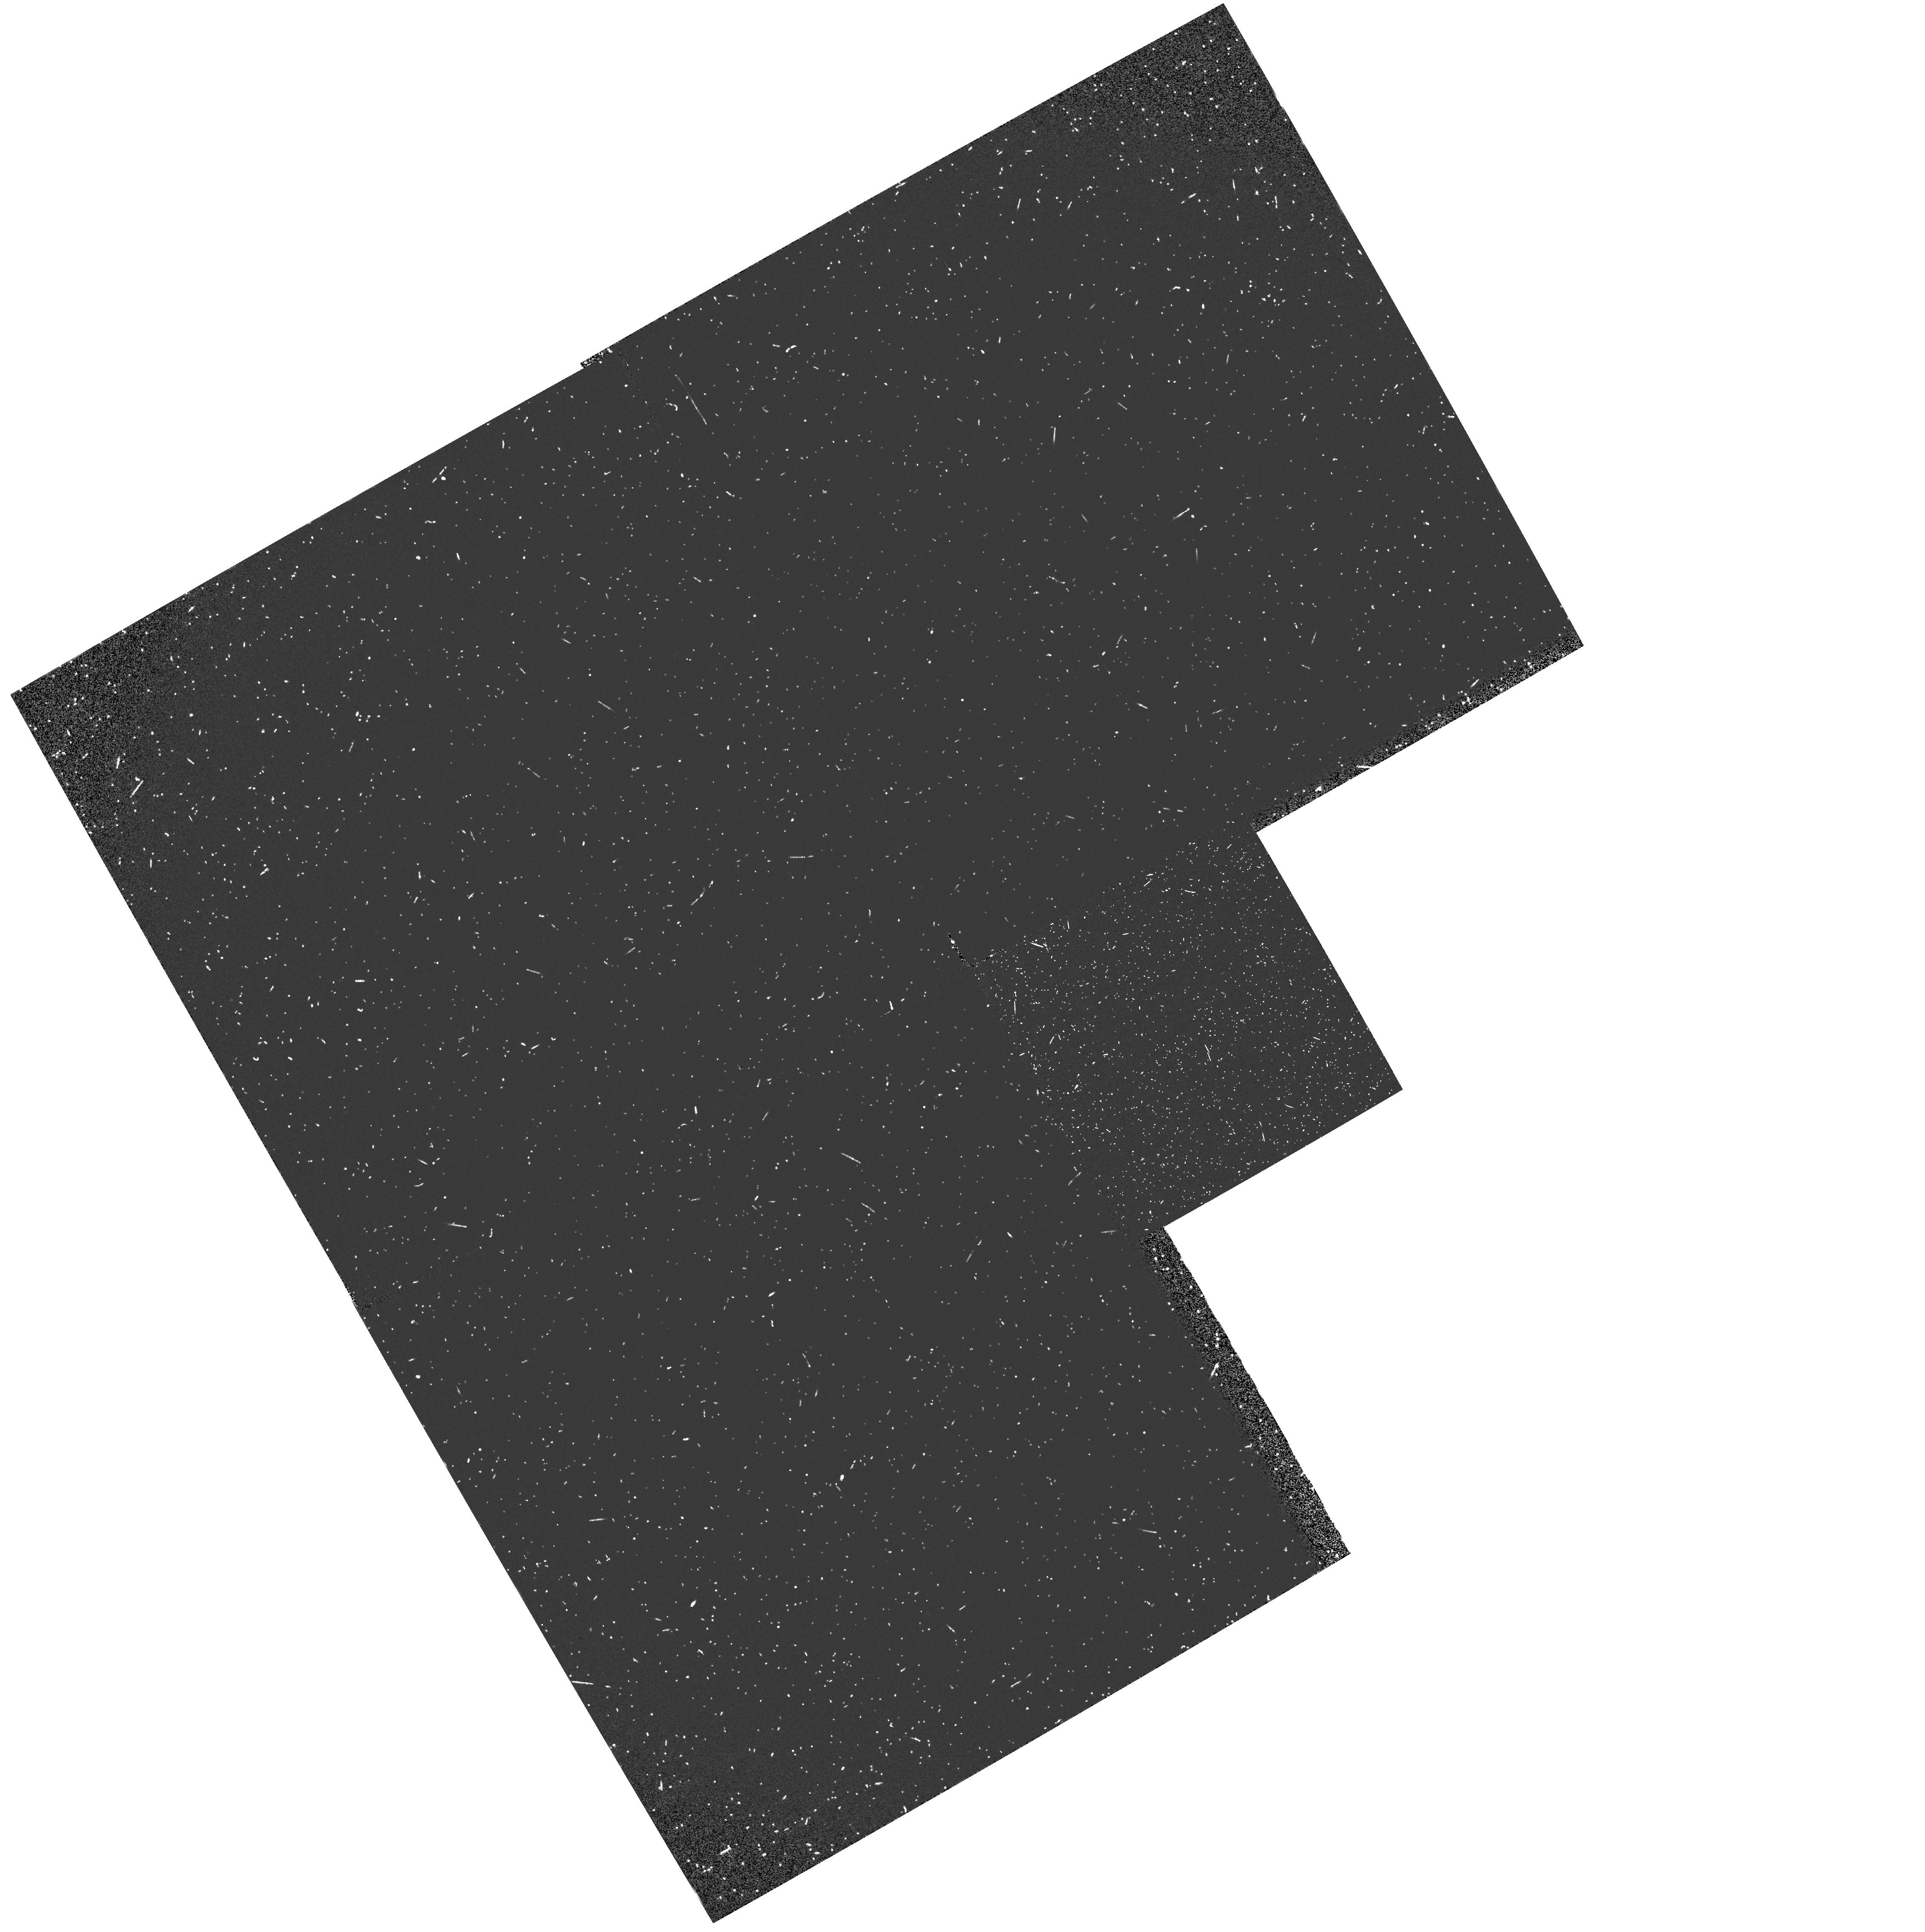
Target: M33-OB21-108-FIELD. Instrument: WFPC2/PC. Filter: F160BW. Exposure: 15 min. Observation ID: hst_5494_0d_wfpc2_pc_f160bw_u2g20d

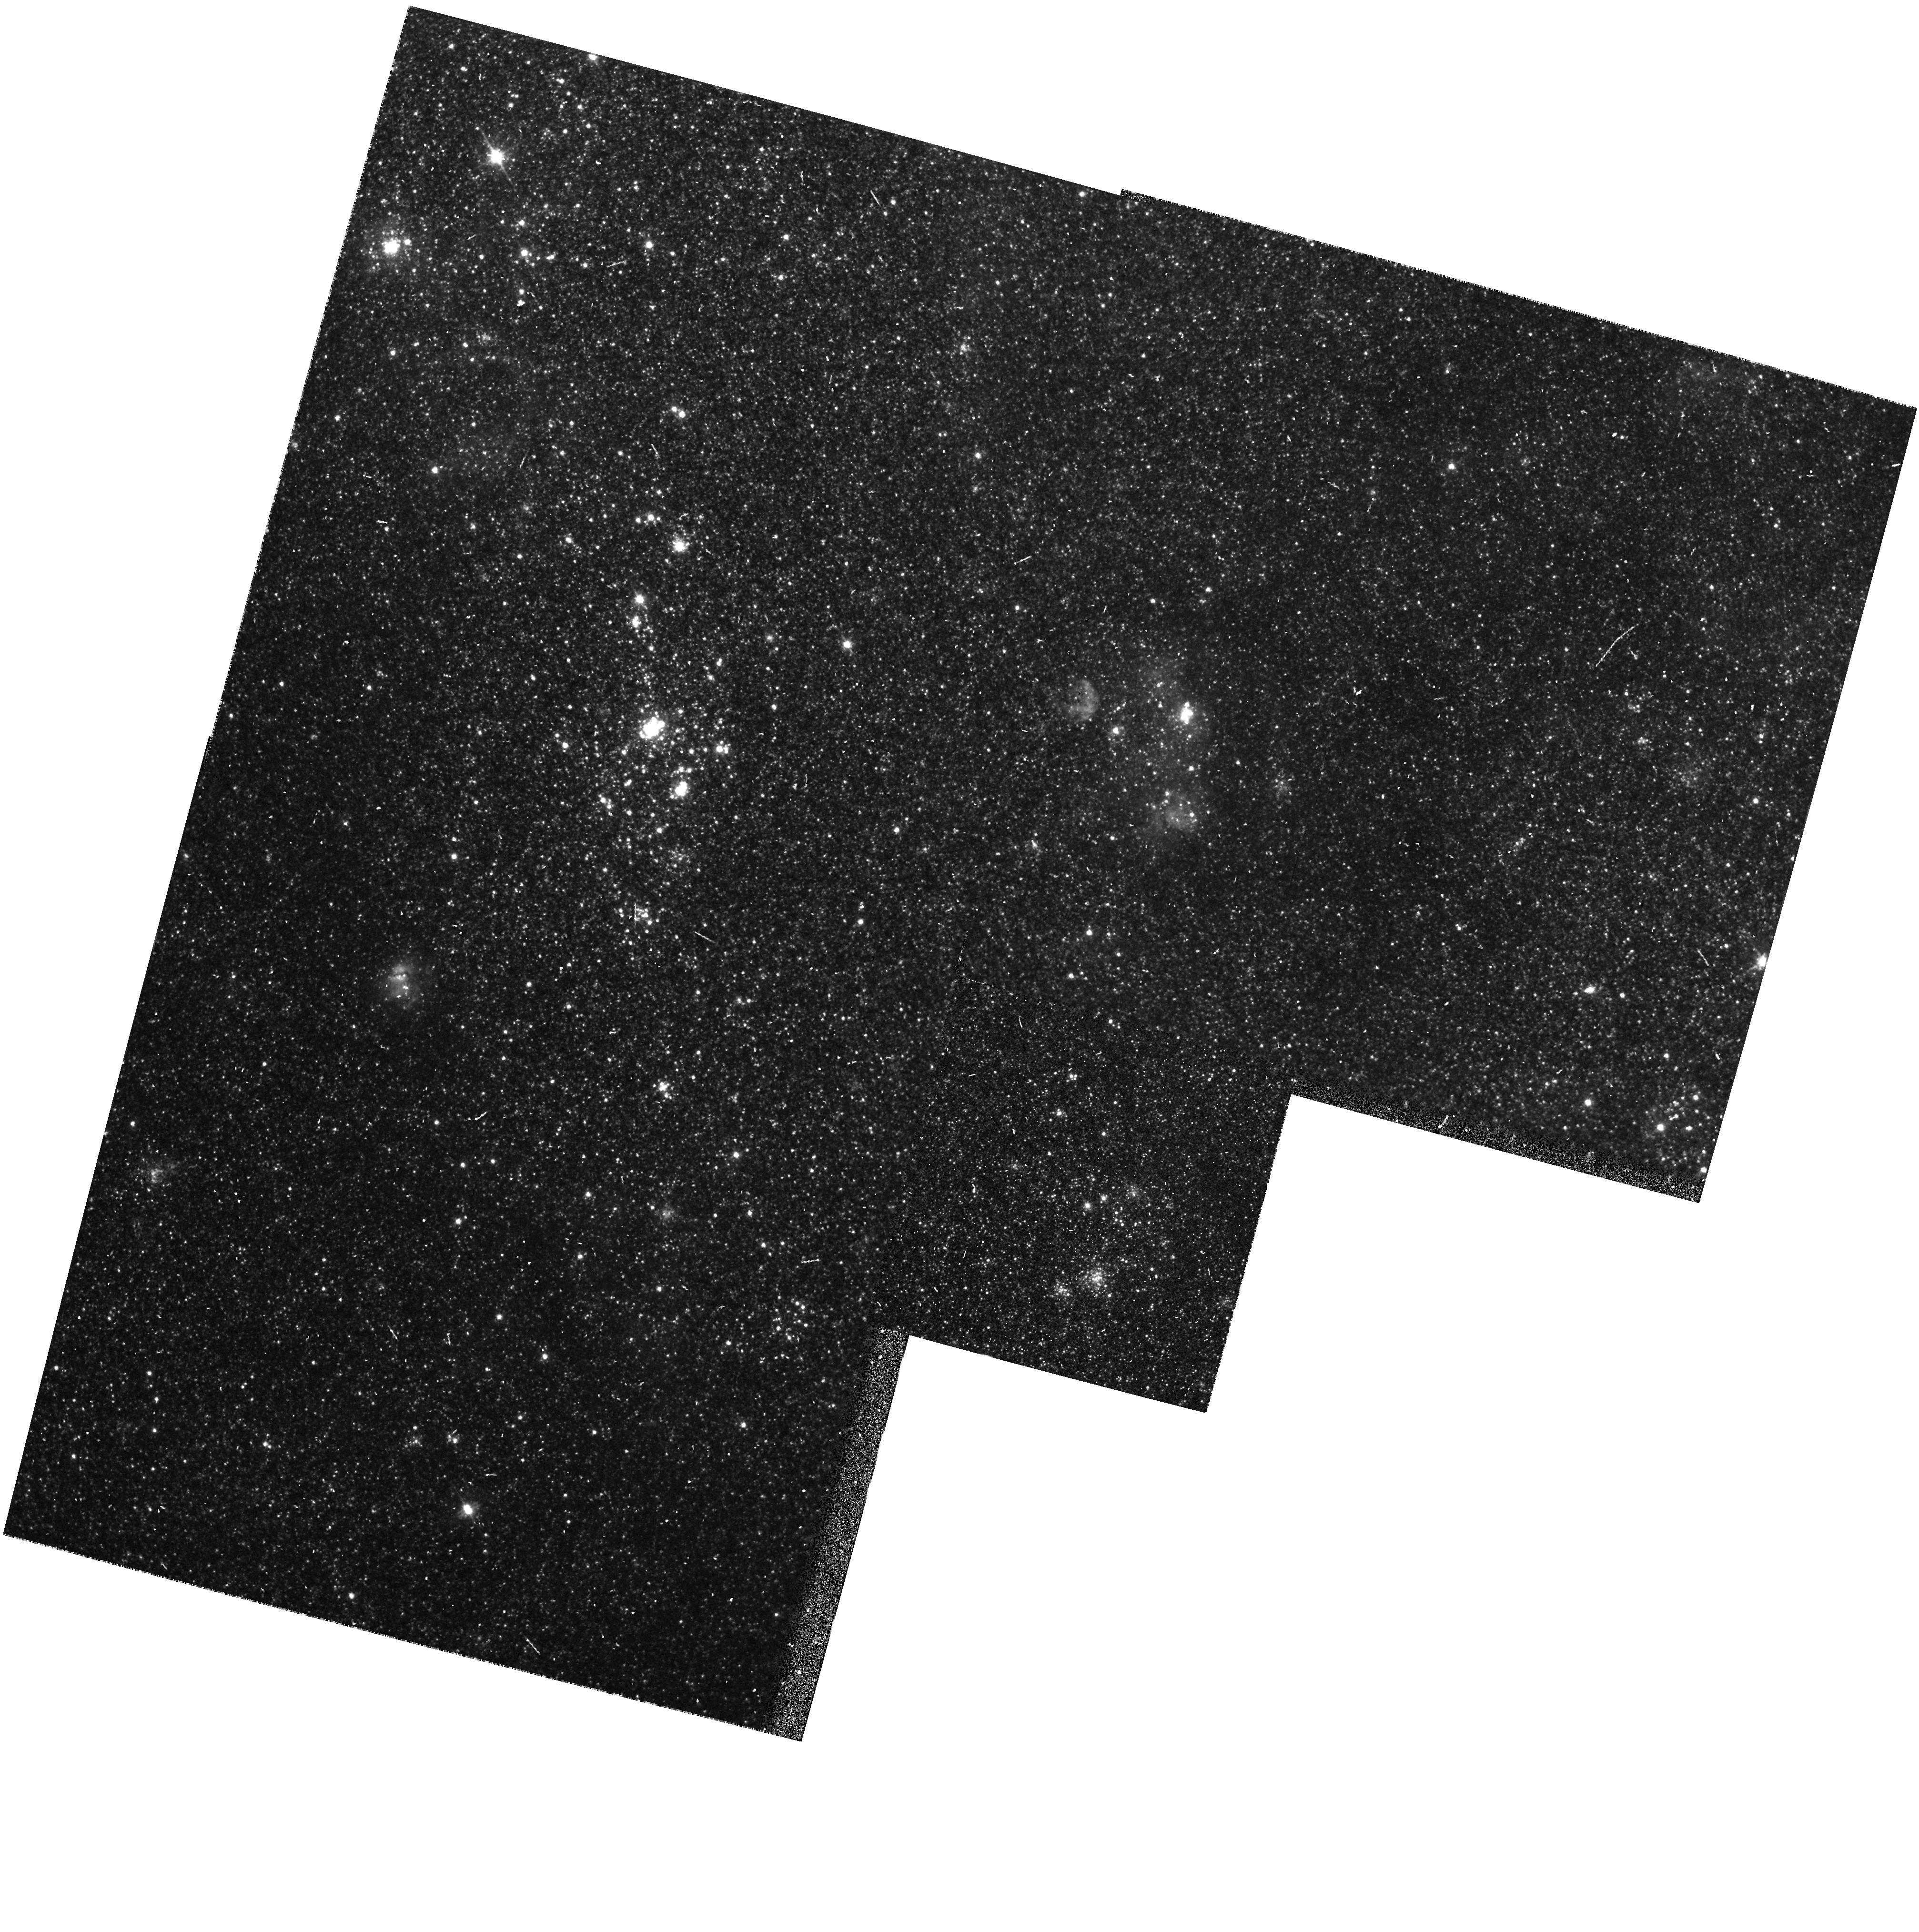
Target: M33-OB6-5. Instrument: WFPC2/PC. Filter: F606W. Exposure: 6 min. Observation ID: hst_5494_01_wfpc2_pc_f606w_u2g201

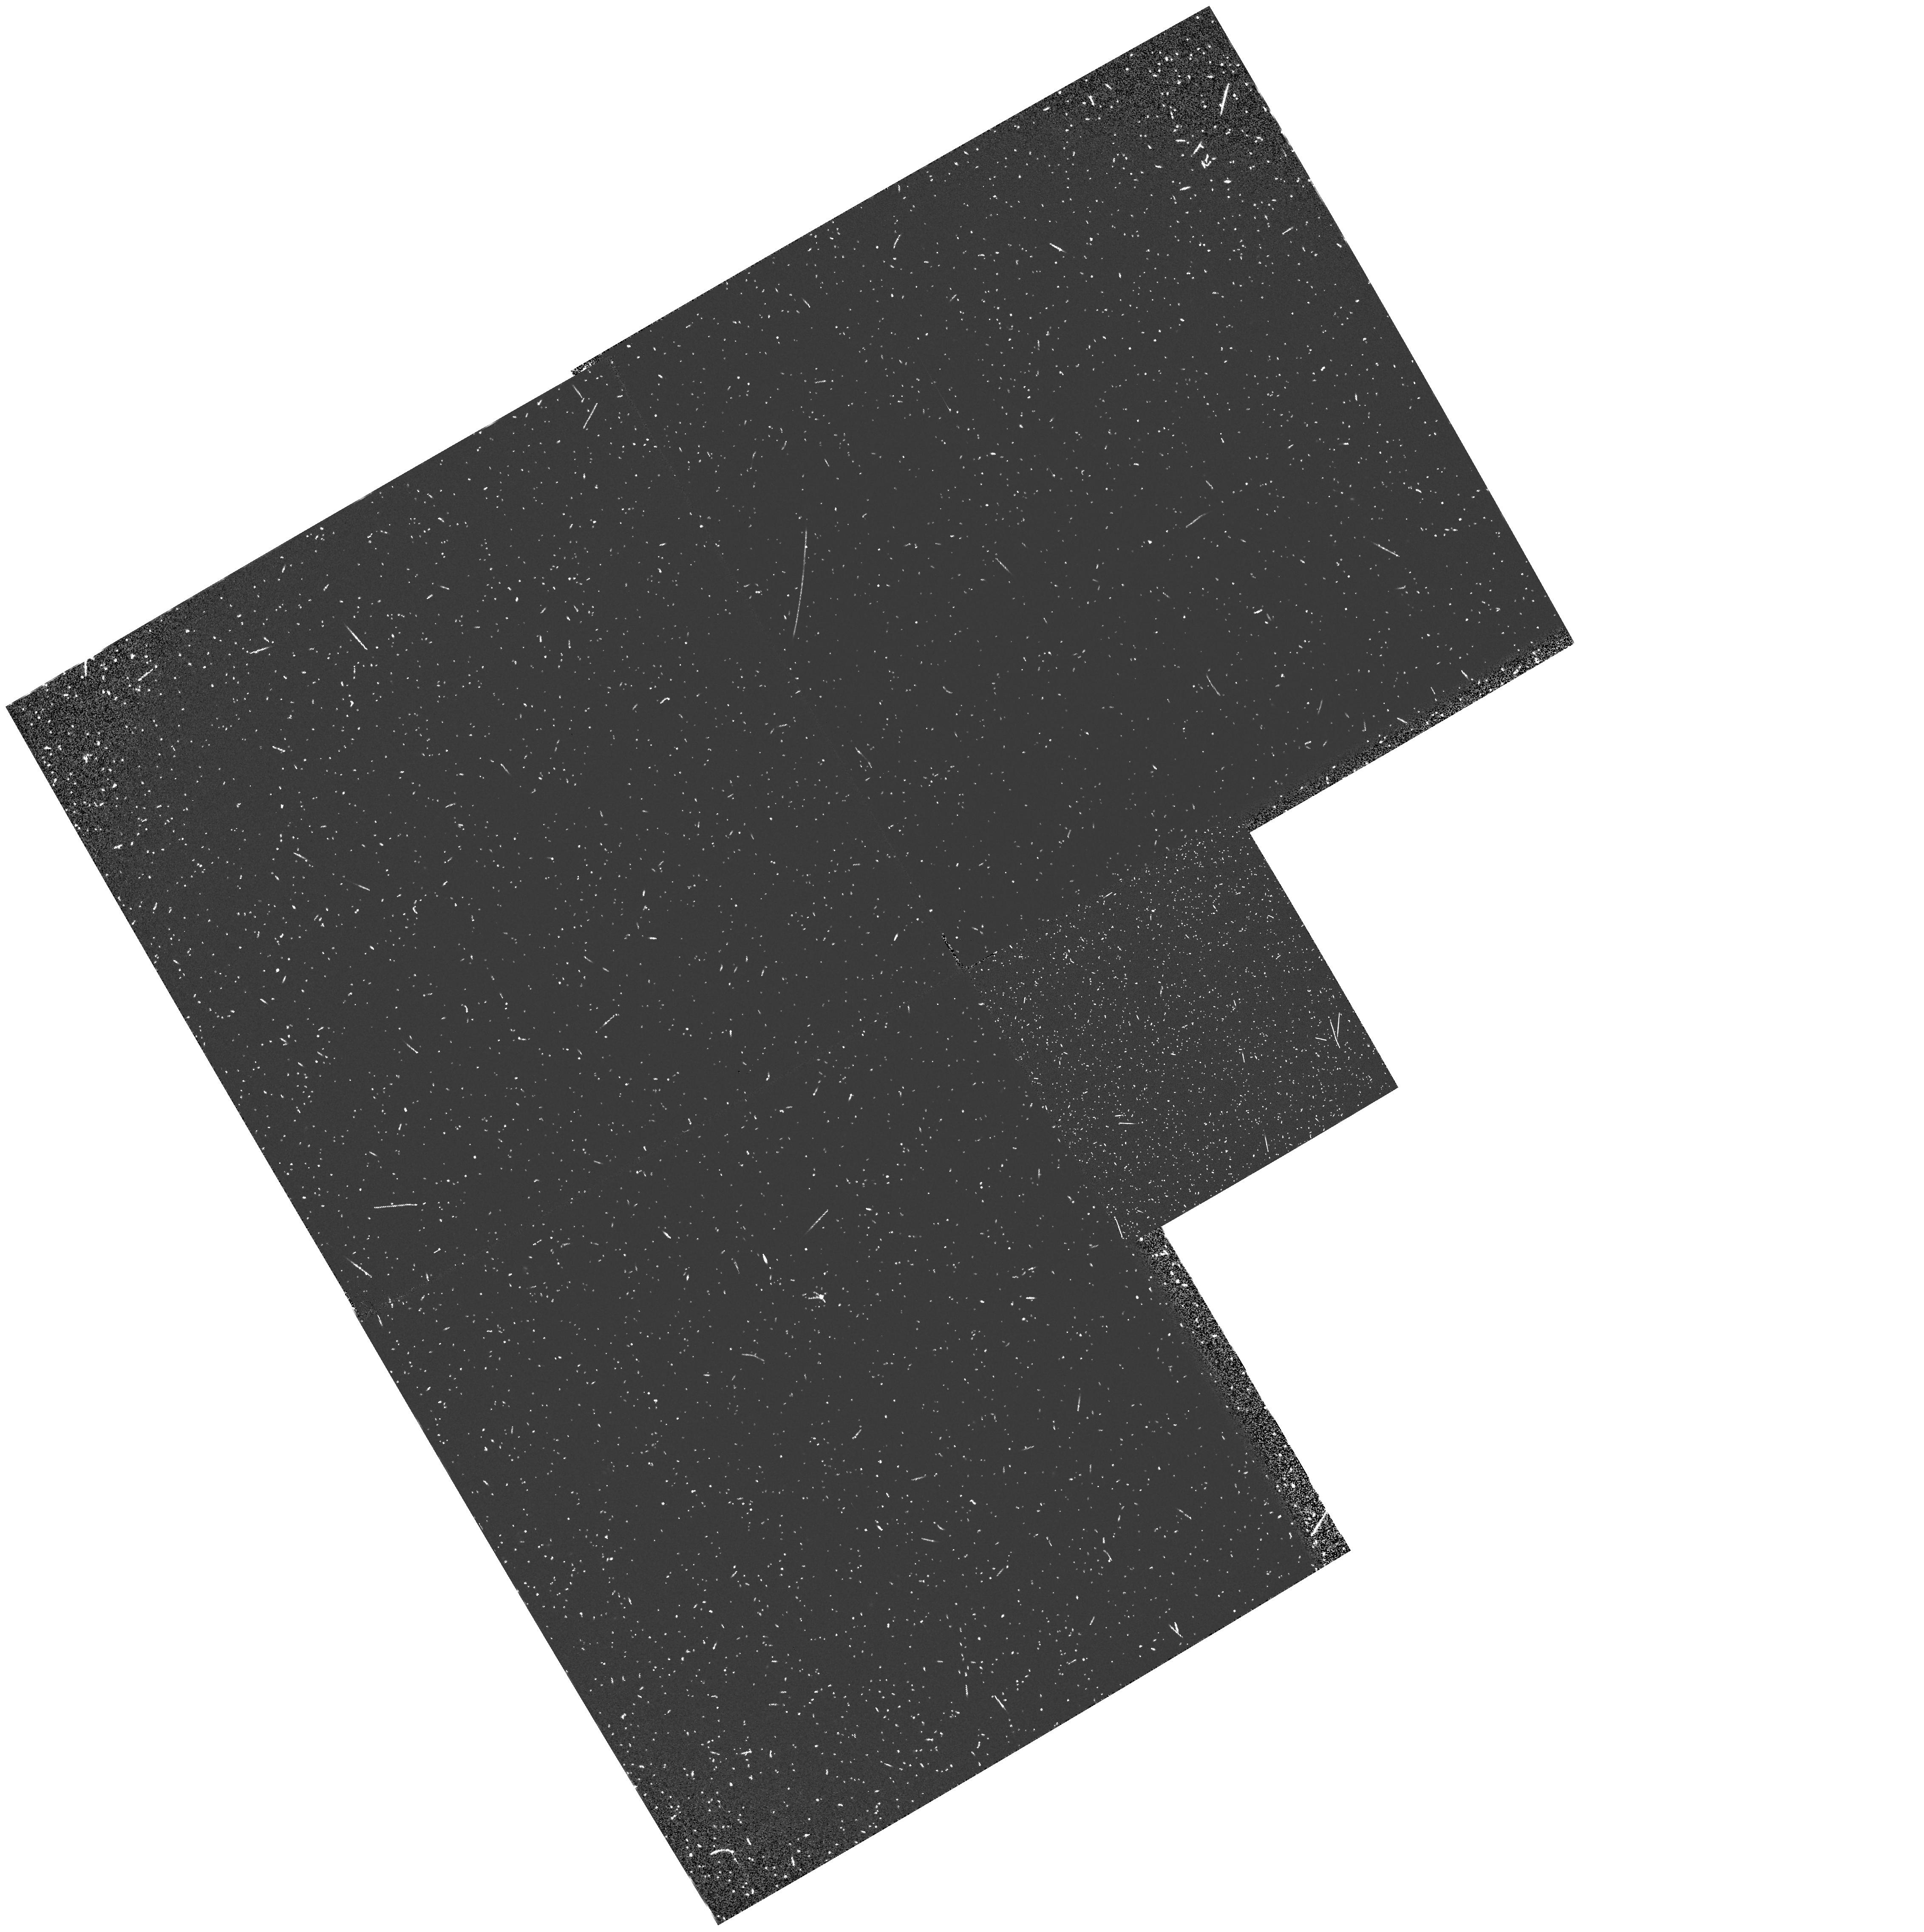
Target: M33-OB6-5-FIELD. Instrument: WFPC2/PC. Filter: F160BW. Exposure: 15 min. Observation ID: hst_5494_0b_wfpc2_pc_f160bw_u2g20b

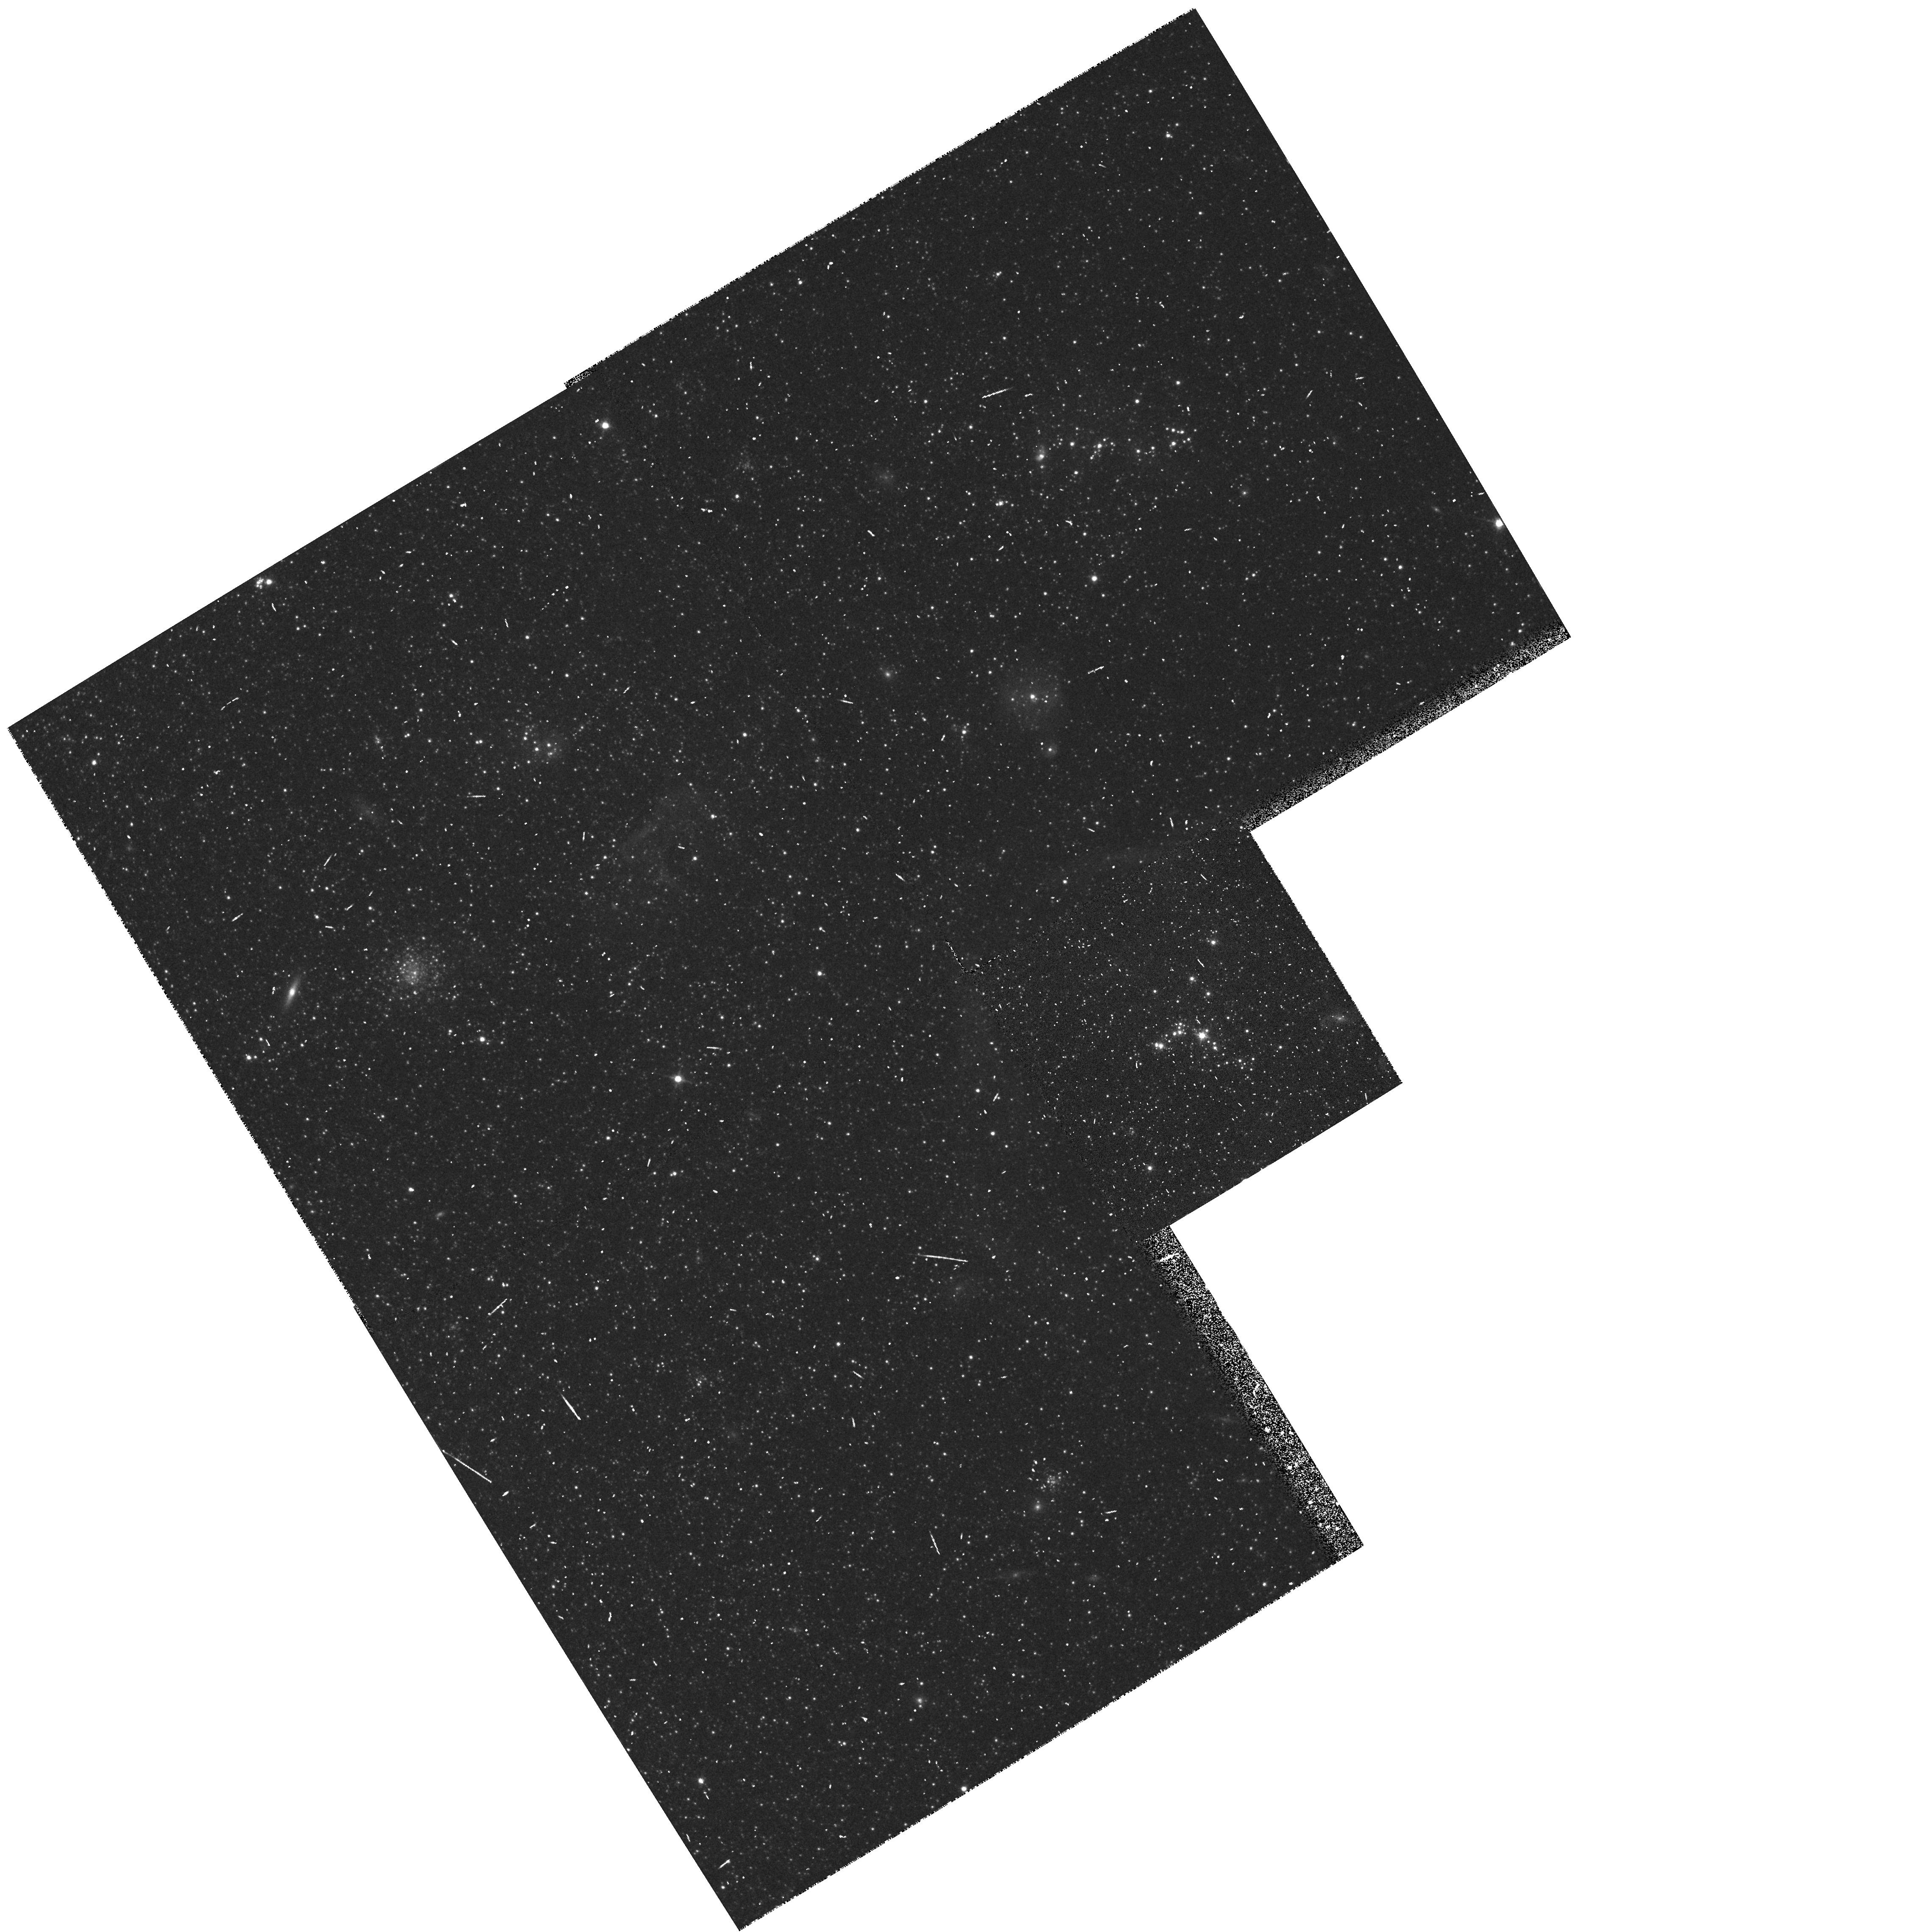
Target: M33-FUV016. Instrument: WFPC2/PC. Filter: F606W. Exposure: 6 min. Observation ID: hst_5494_03_wfpc2_pc_f606w_u2g203

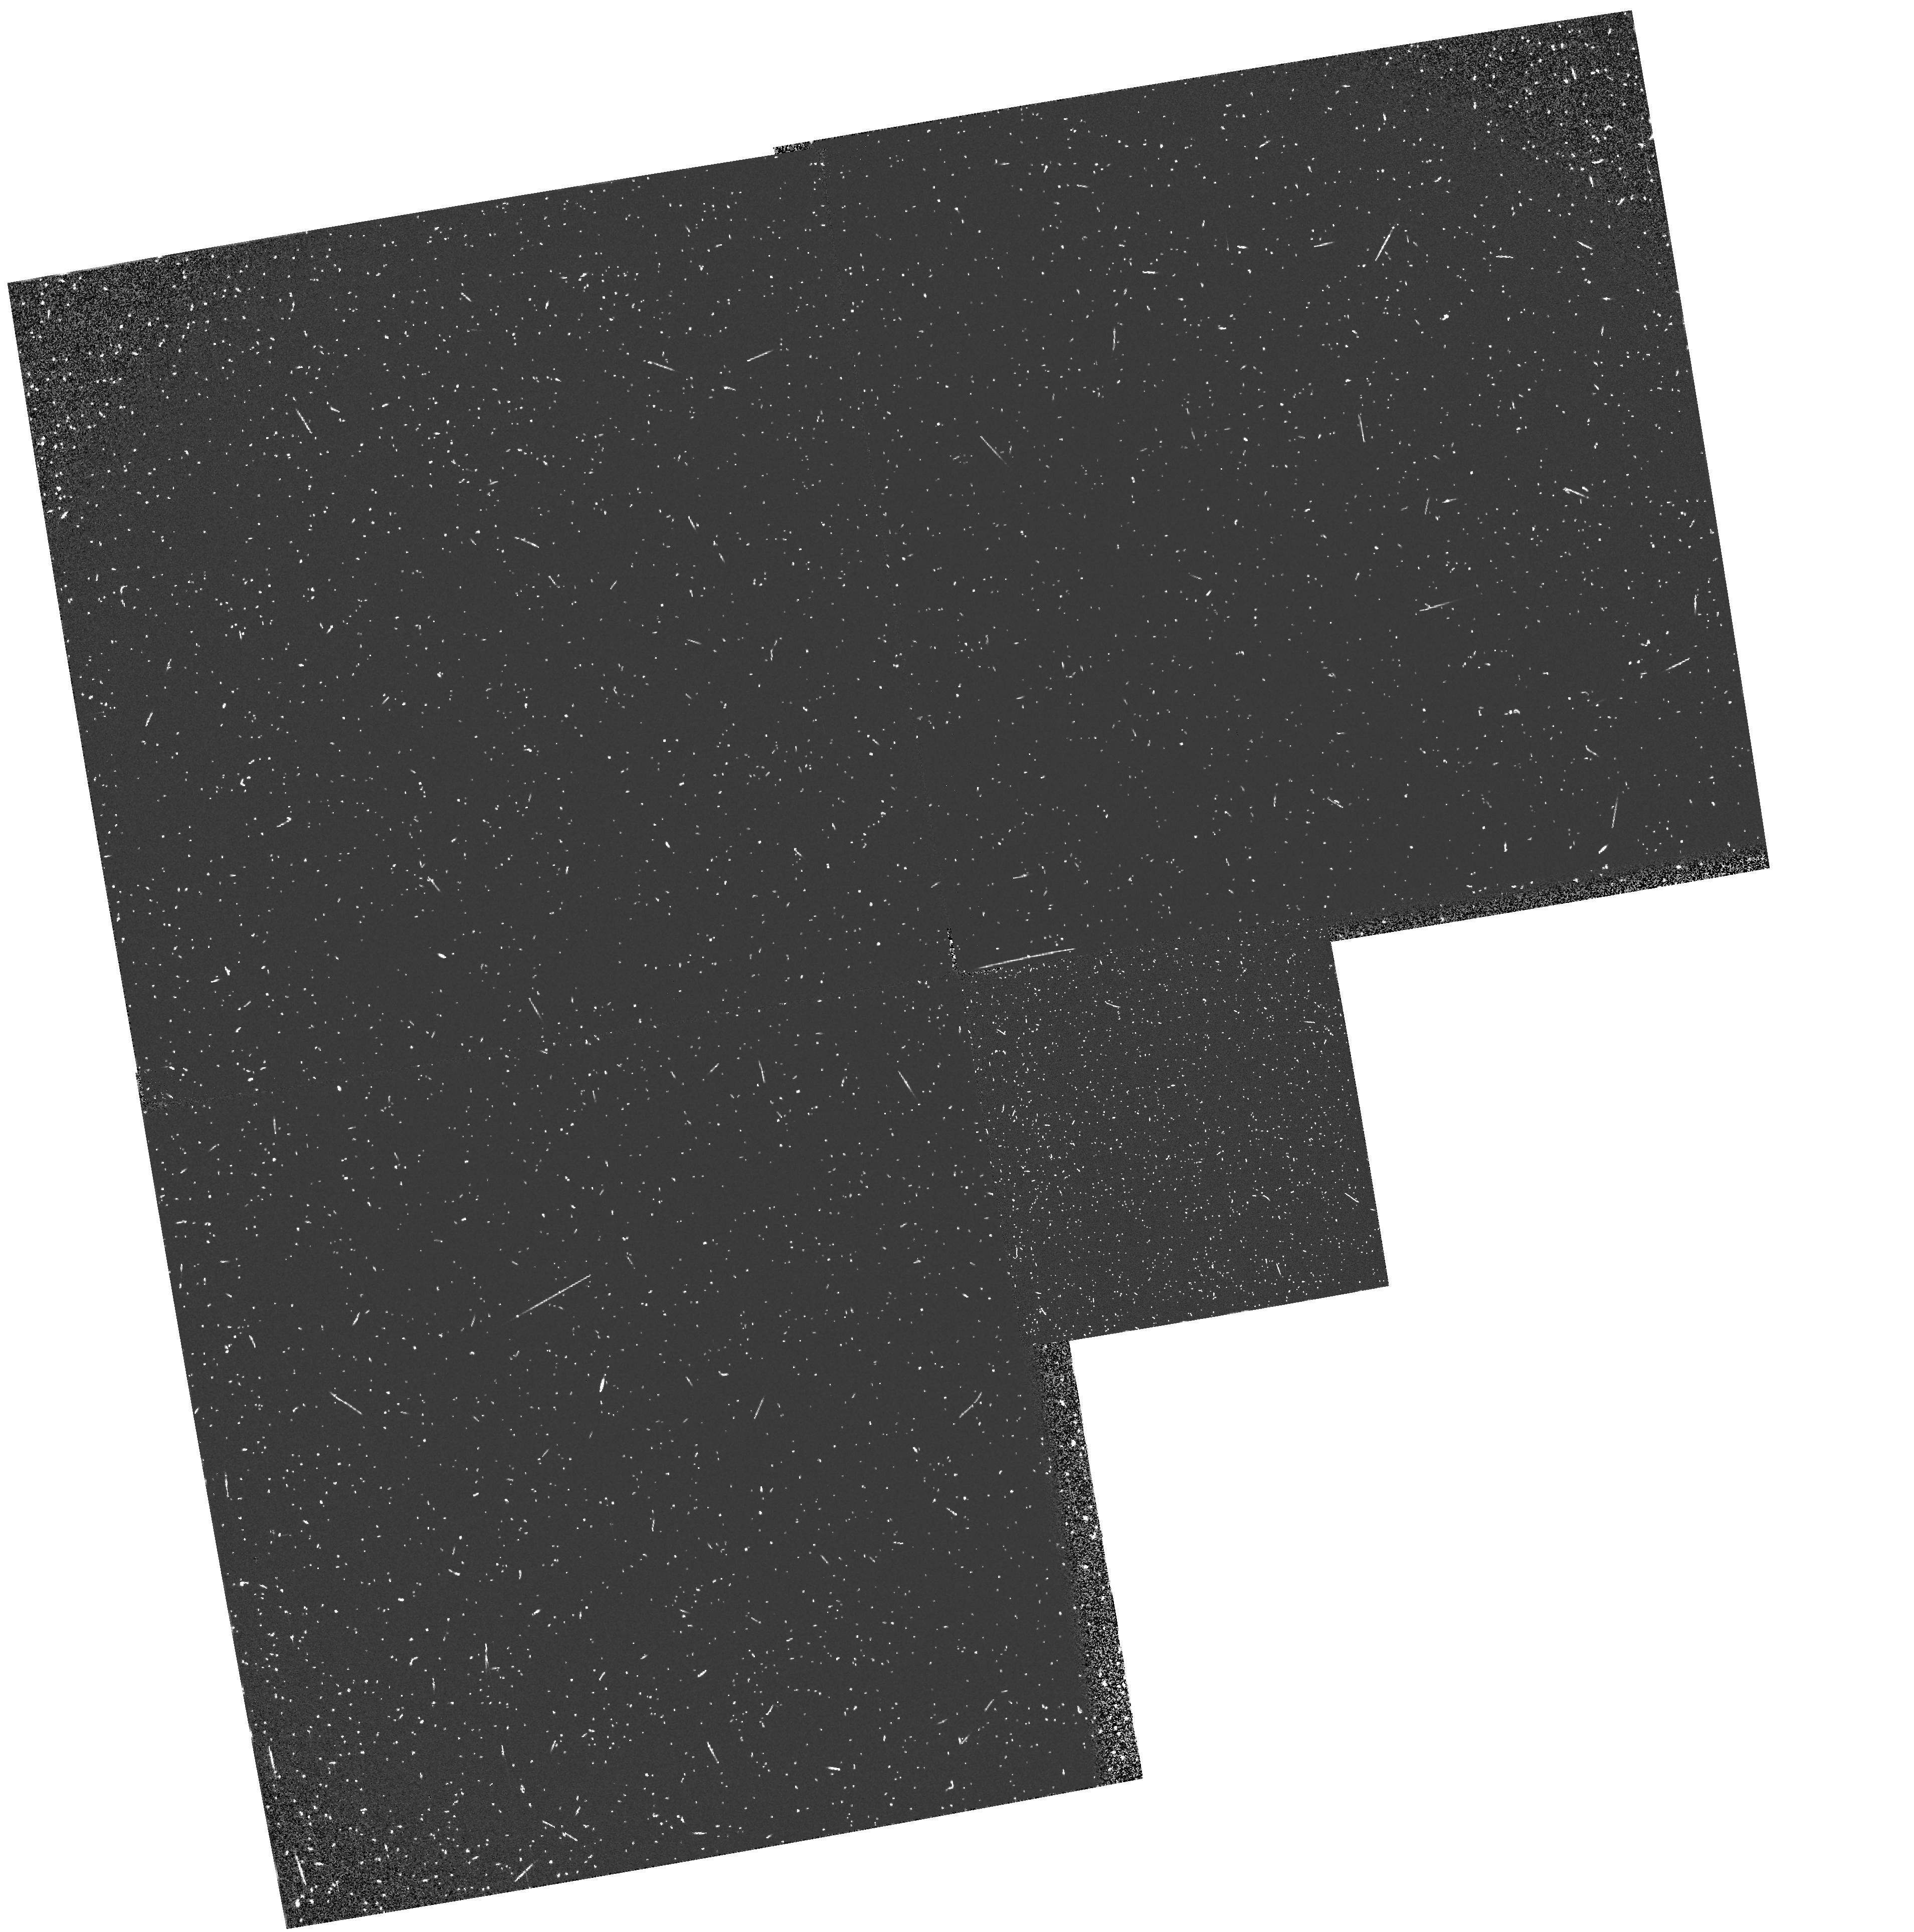
Target: M31-OB78-292-FIELD. Instrument: WFPC2/PC. Filter: F160BW. Exposure: 15 min. Observation ID: hst_5494_0e_wfpc2_pc_f160bw_u2g20e

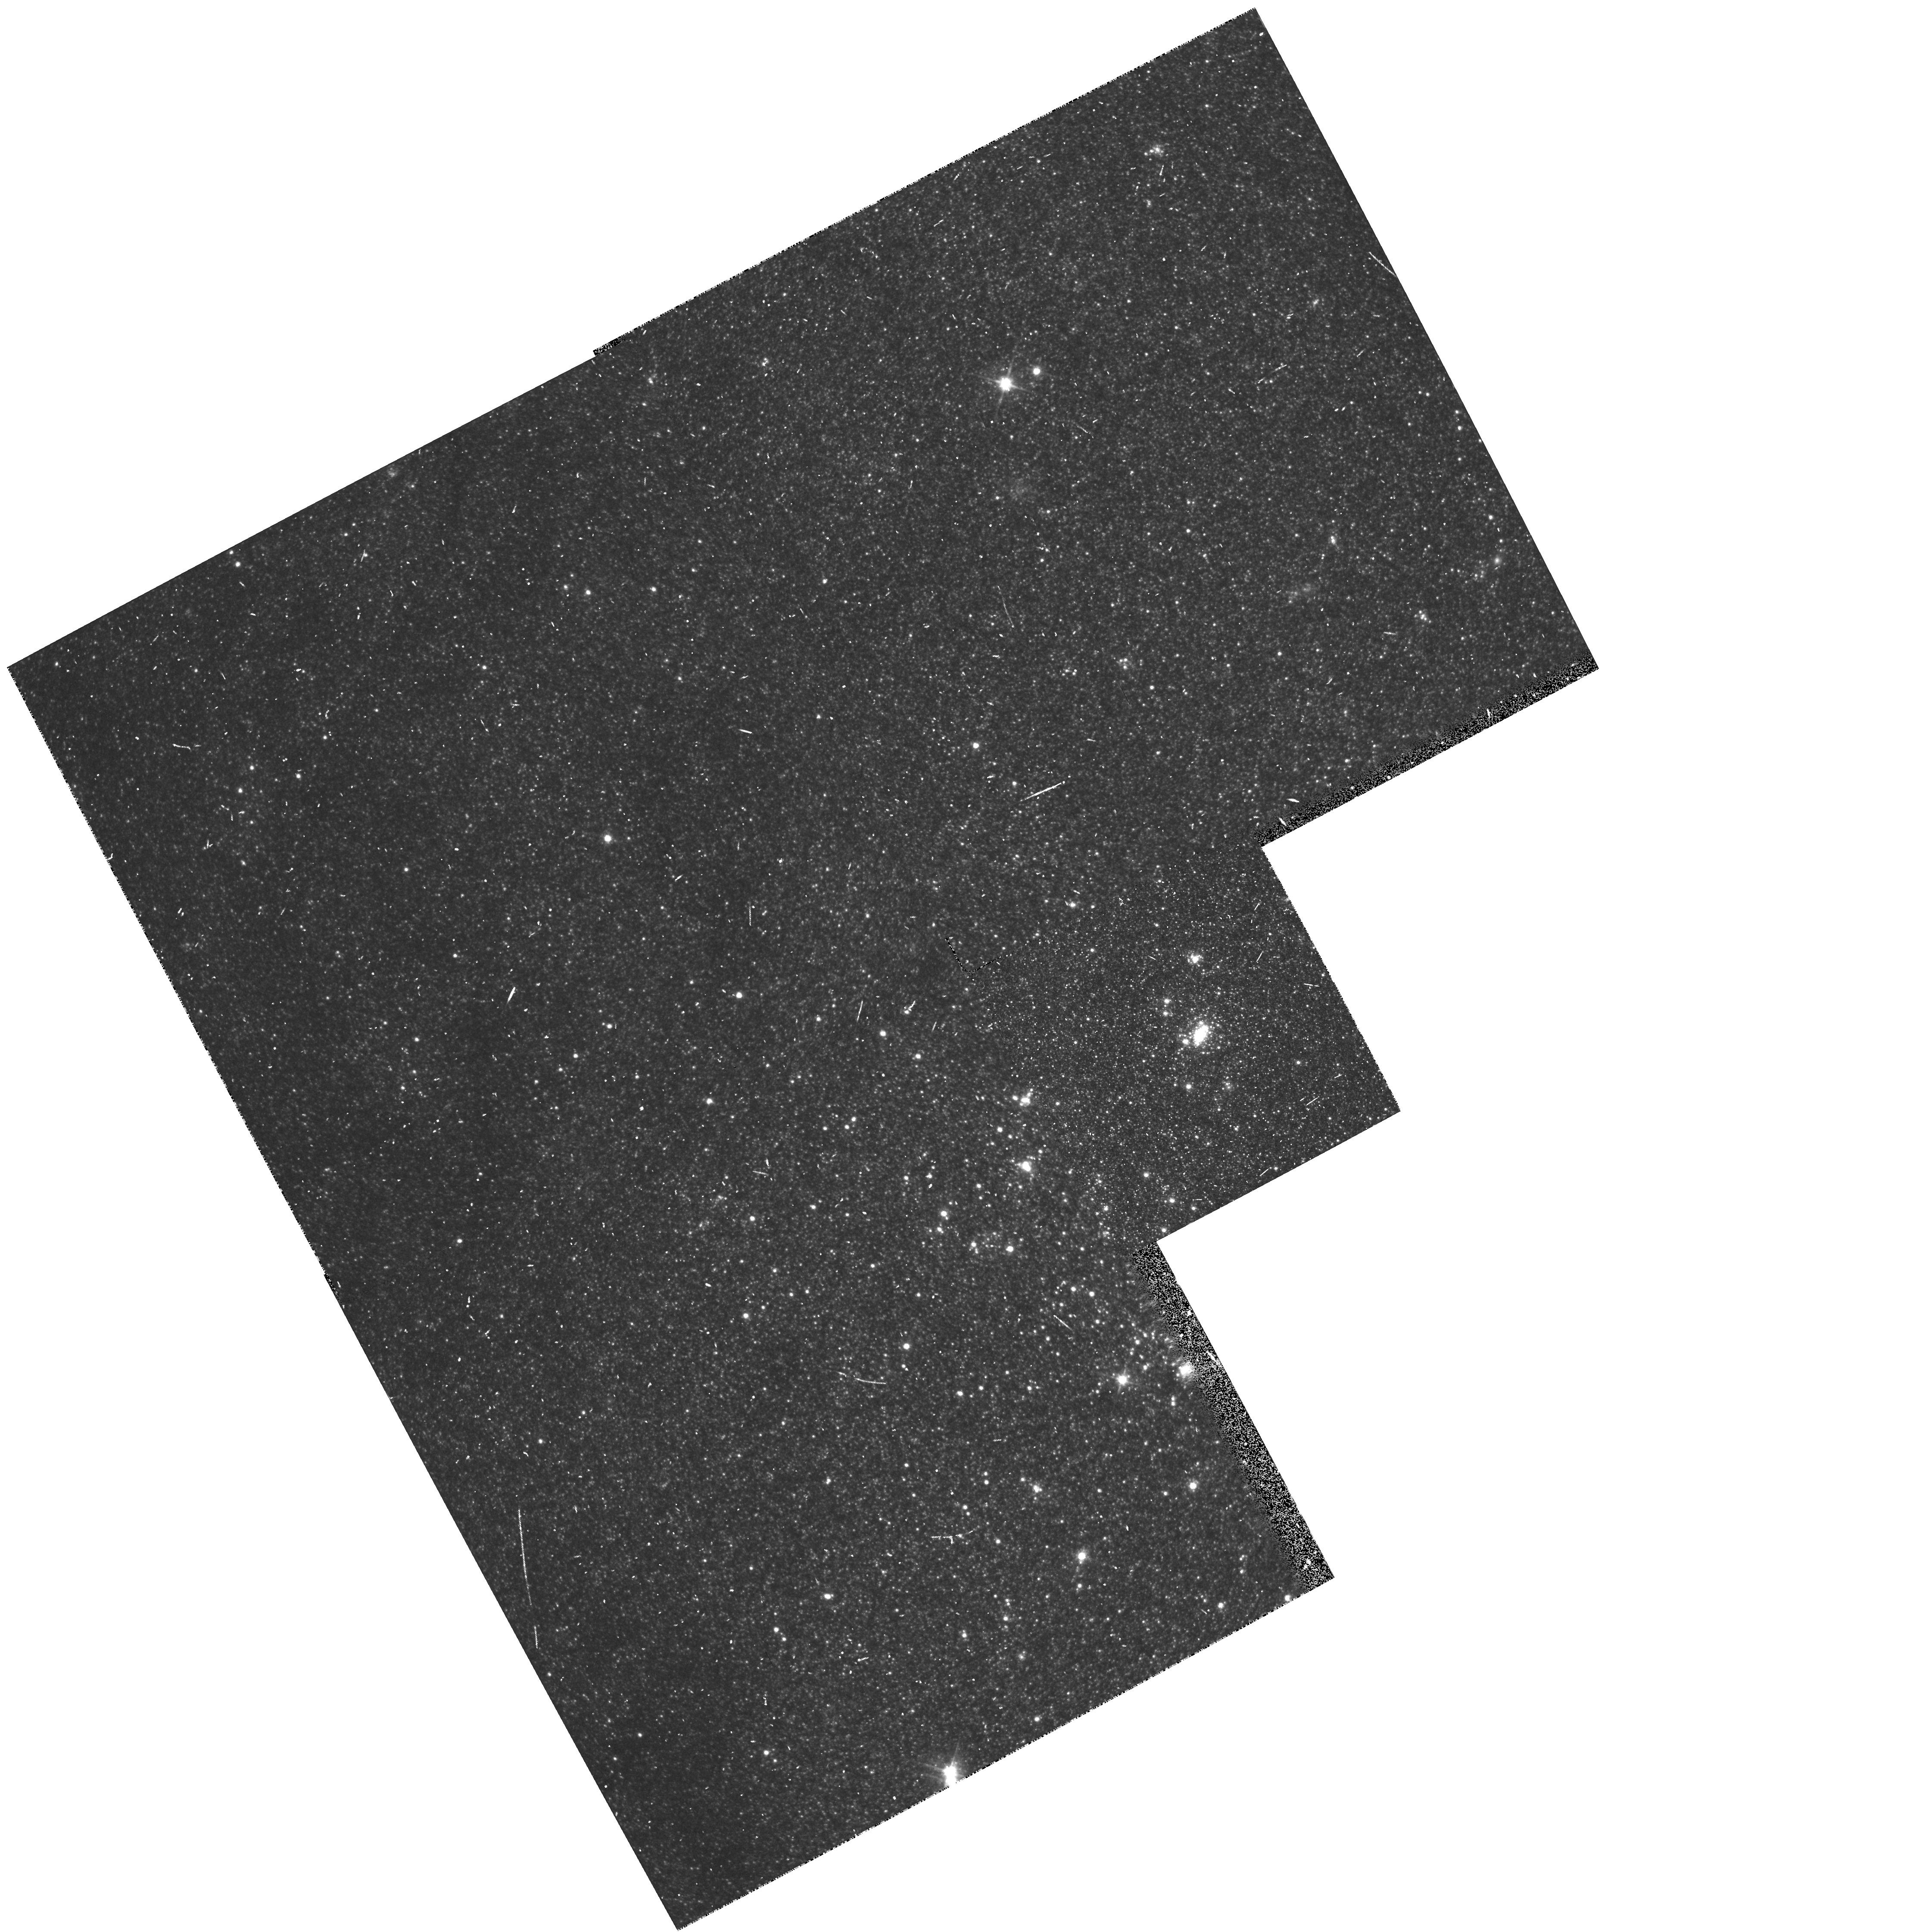
Target: M31-OB78-292. Instrument: WFPC2/PC. Filter: F606W. Exposure: 6 min. Observation ID: hst_5494_07_wfpc2_pc_f606w_u2g207

STELLAR WINDS OF MASSIVE STARS IN NEARBY GALAXIES (PI: Bianchi, Luciana C.)

In a cycle 1 program, we obtained the first FOS spectra of O stars in M31. These observations were very successful. The spectra enabled us to study the stellar winds of five stars, deriving mass-loss rates and velocity laws from wind line-profile fitting with the SEI method, and information on the abundances. In all stars we find differences between M31 and the Milky Way, suggesting global differences in the star formation history. Interstellar extinction curves were derived within M31, and the galactic and M31 ISM absorption lines could be separated by the high rotation velocity of M31. This work needs to be extended to more stars, at different locations in M31 (to test for dependence on galactocentric distance), to different spectral types, and to stars in the other major galaxy of the Local Group, M33. We propose to obtain FOS spectra of a carefully selected group of hot stars in these galaxies. For the new selected targets we have accurate spectral types from our ground based high resolution, high S/N spectra, ground-based optical photometry and UV flux levels known from either IUE spectra or UIT photometry. Targets are selected in uncrowded regions, to avoid acquisition problems and UV flux contamination from companions. We plan PC images to check for faint companions of the target stars, and parallel images with WFPC to study the OB populations in M31 and M33.